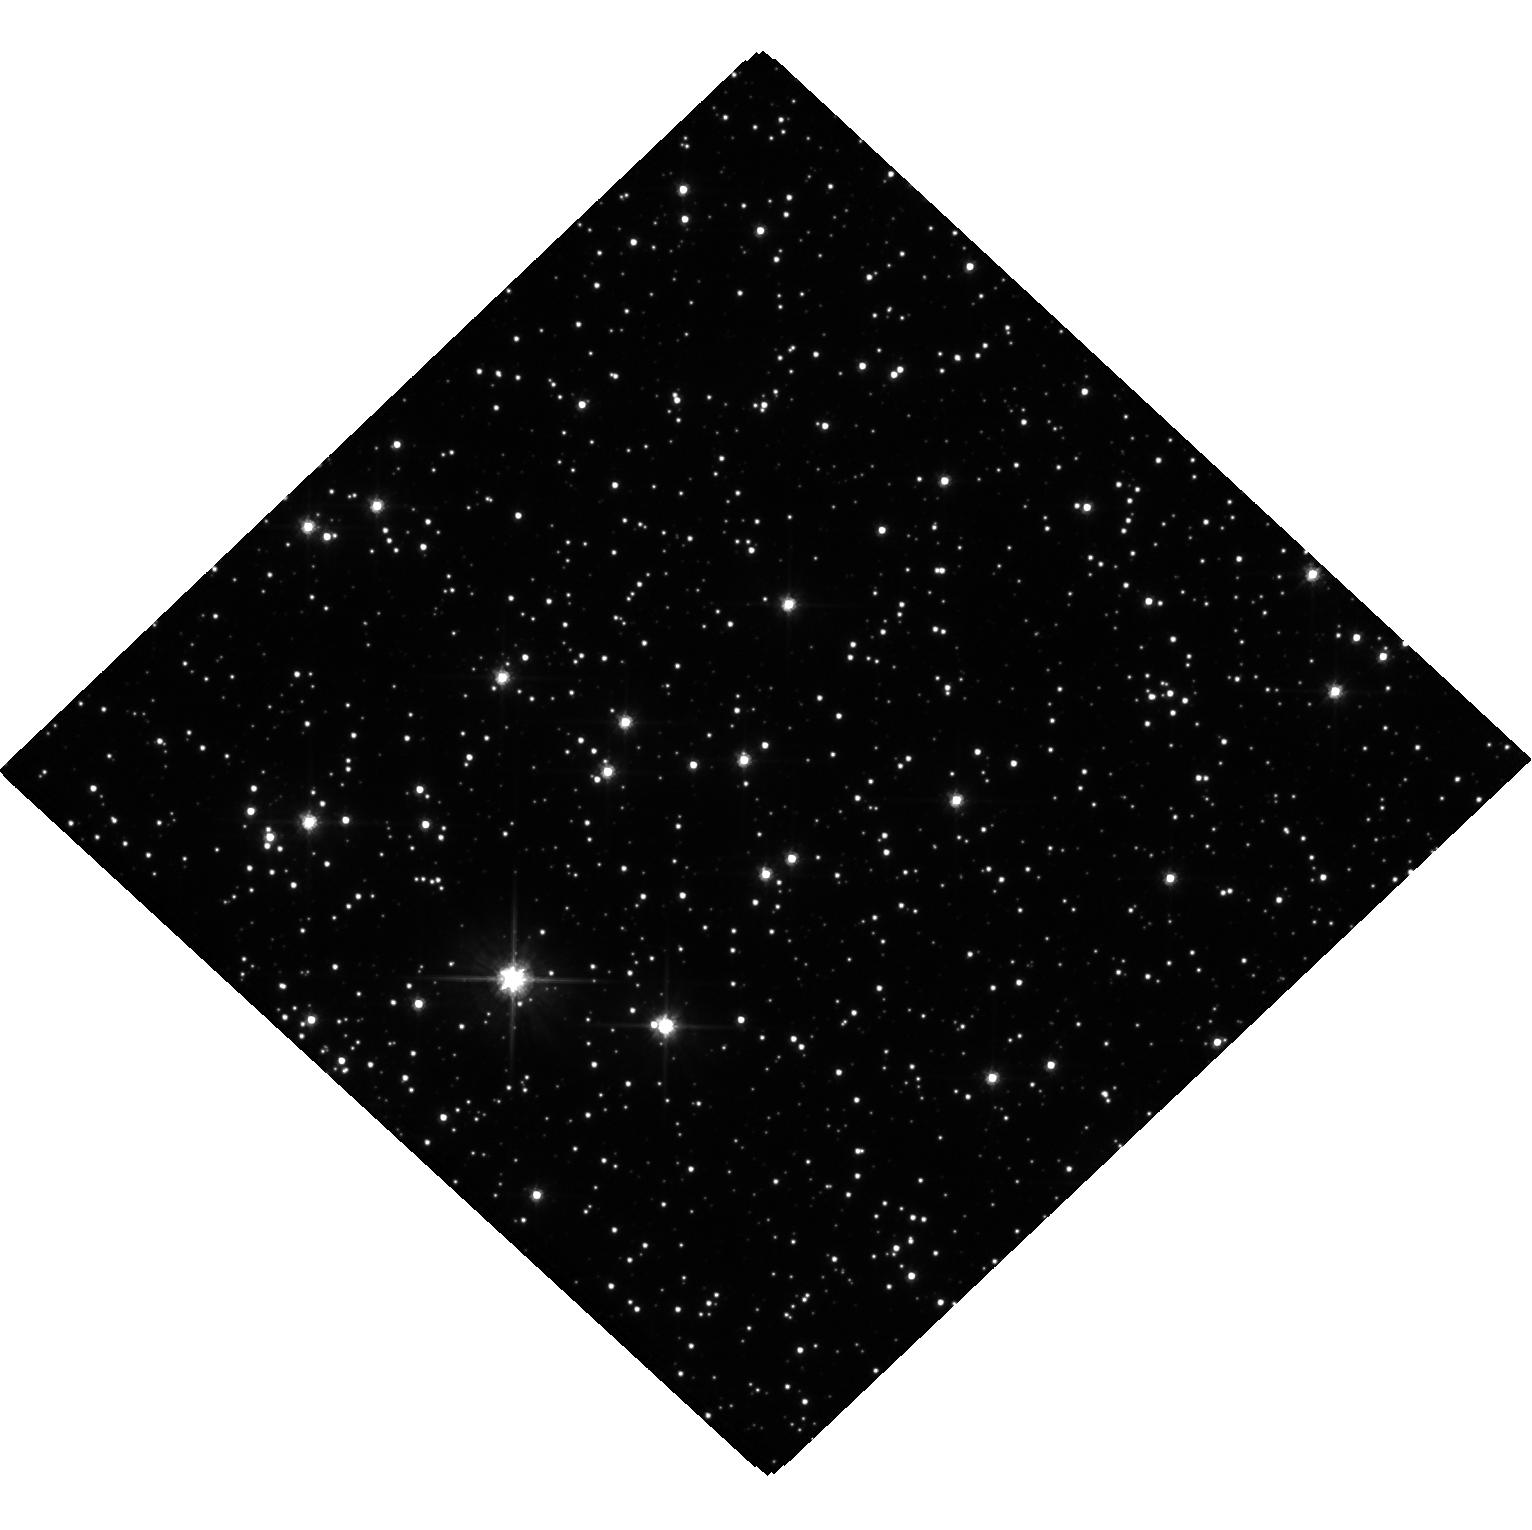
Target: MOA-2019-BLG-284. Instrument: WFC3/UVIS. Filter: F606W. Exposure: 24 min. Observation ID: hst_16067_01_wfc3_uvis_f606w_ie8j01

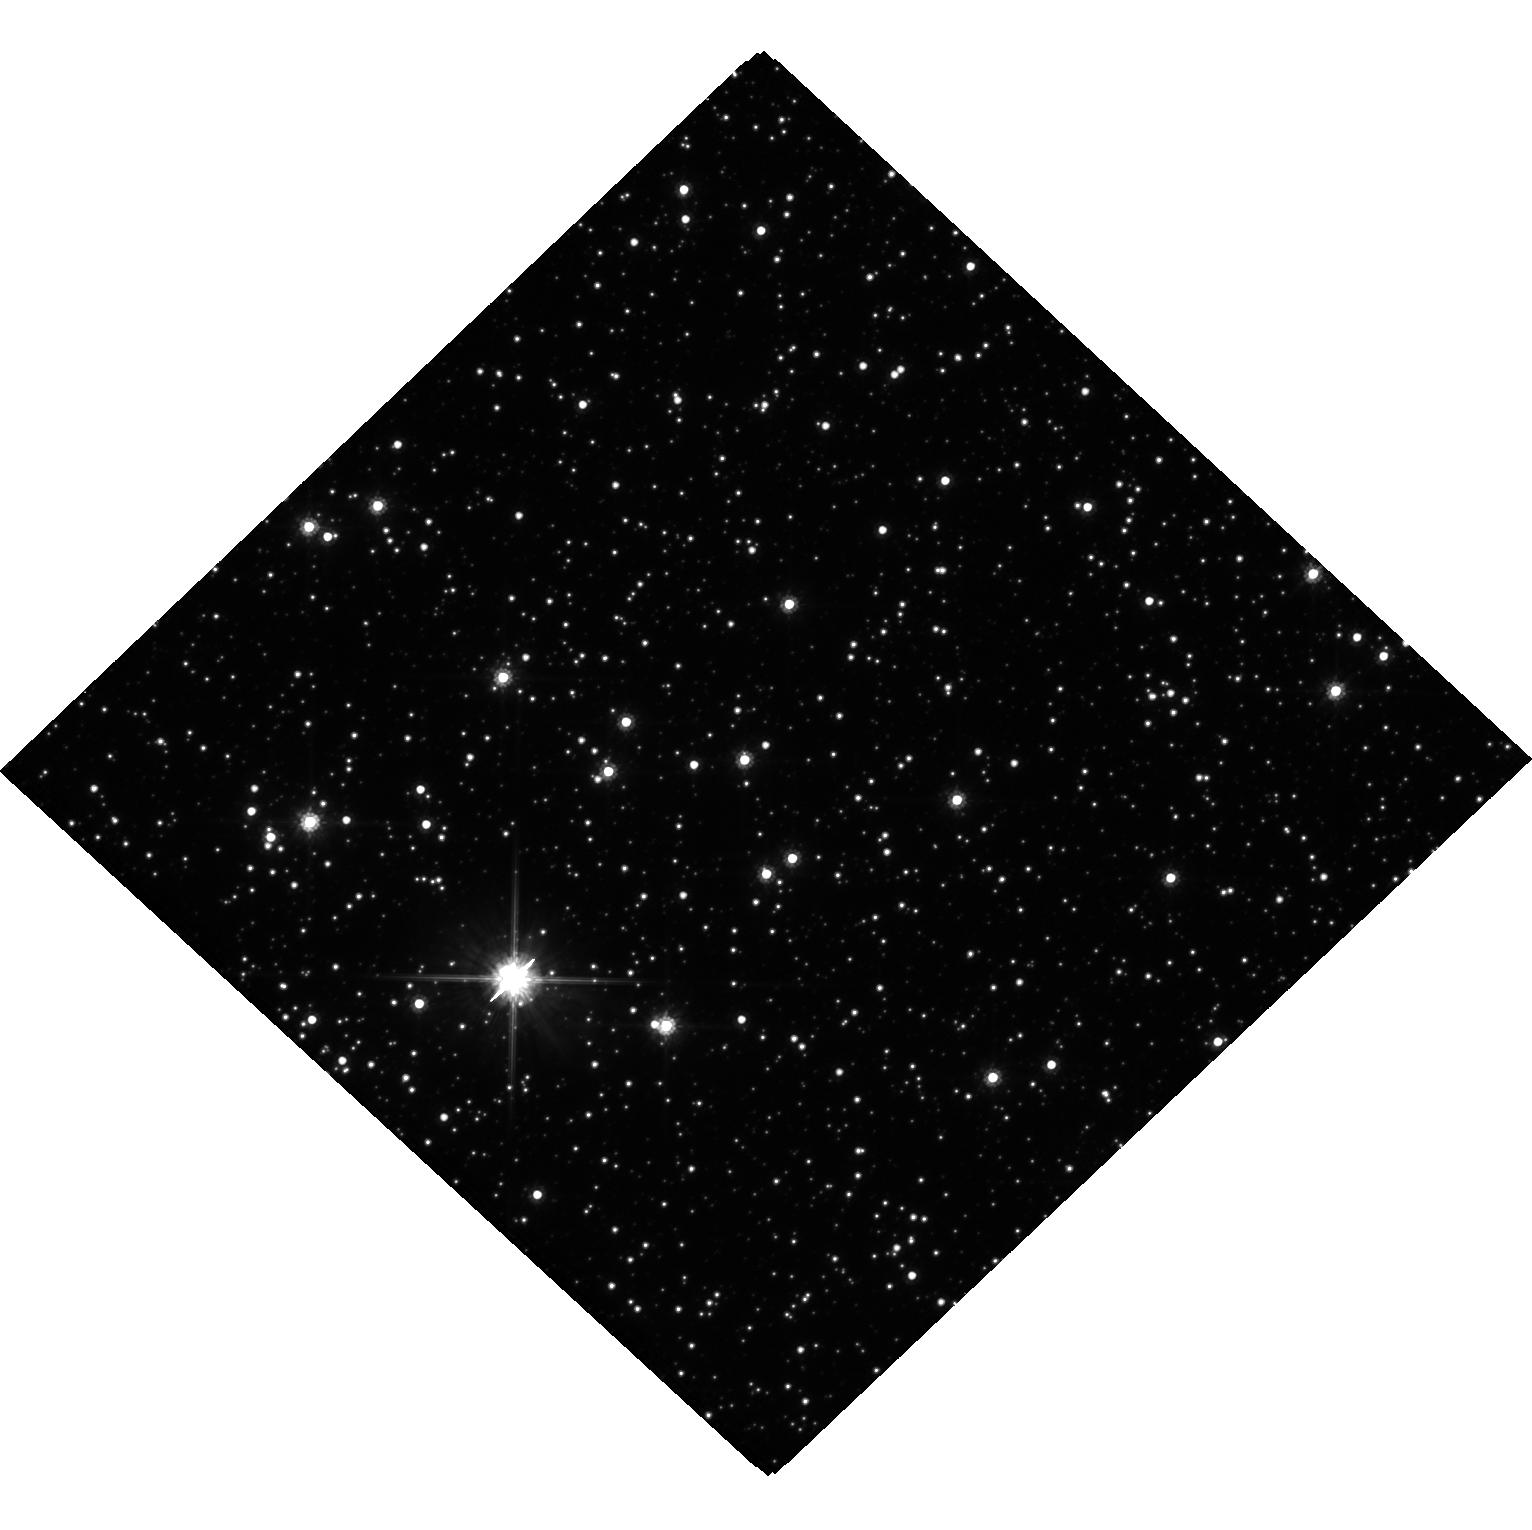
Target: MOA-2019-BLG-284. Instrument: WFC3/UVIS. Filter: F814W. Exposure: 23 min. Observation ID: hst_16067_02_wfc3_uvis_f814w_ie8j02

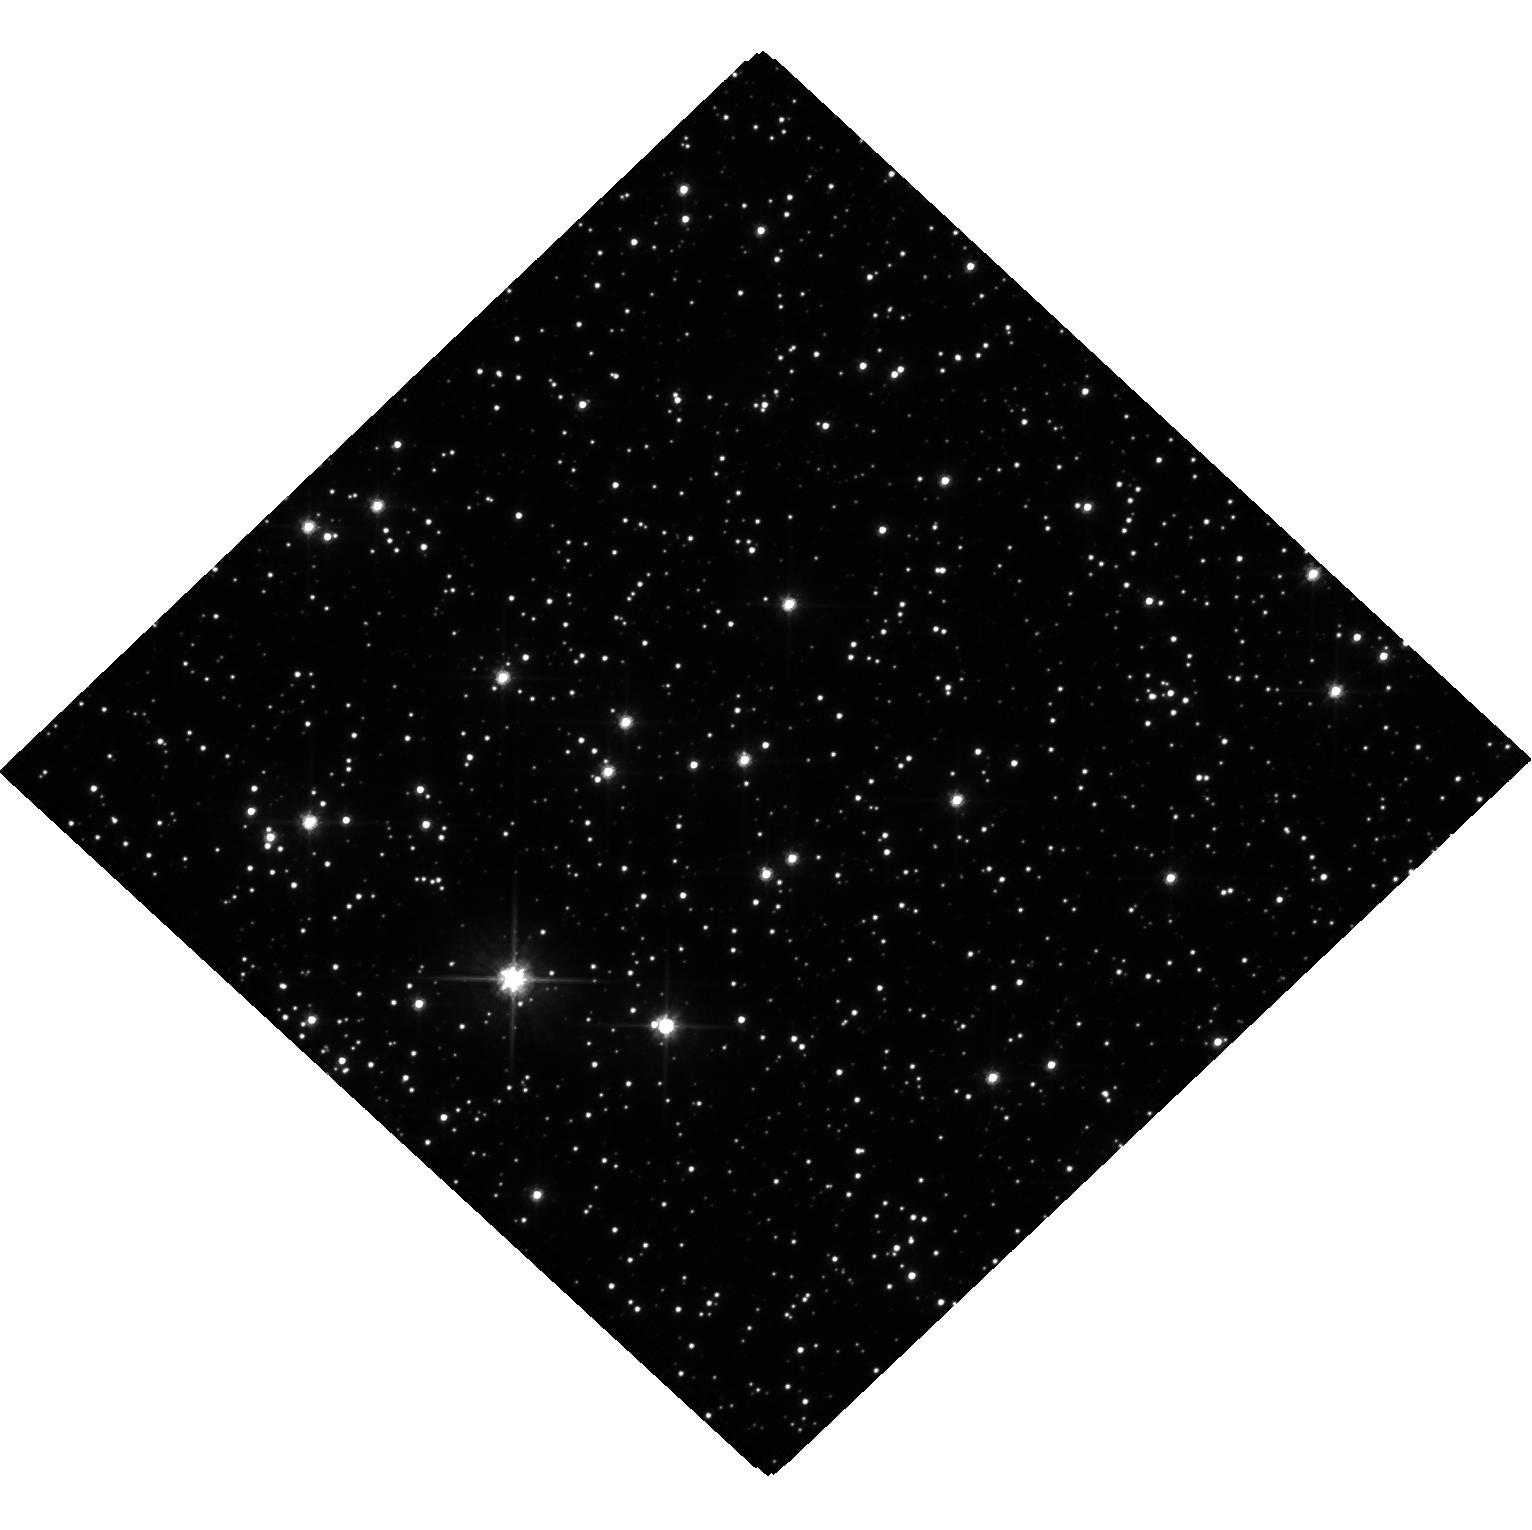
Target: MOA-2019-BLG-284. Instrument: WFC3/UVIS. Filter: F606W. Exposure: 24 min. Observation ID: hst_16067_02_wfc3_uvis_f606w_ie8j02

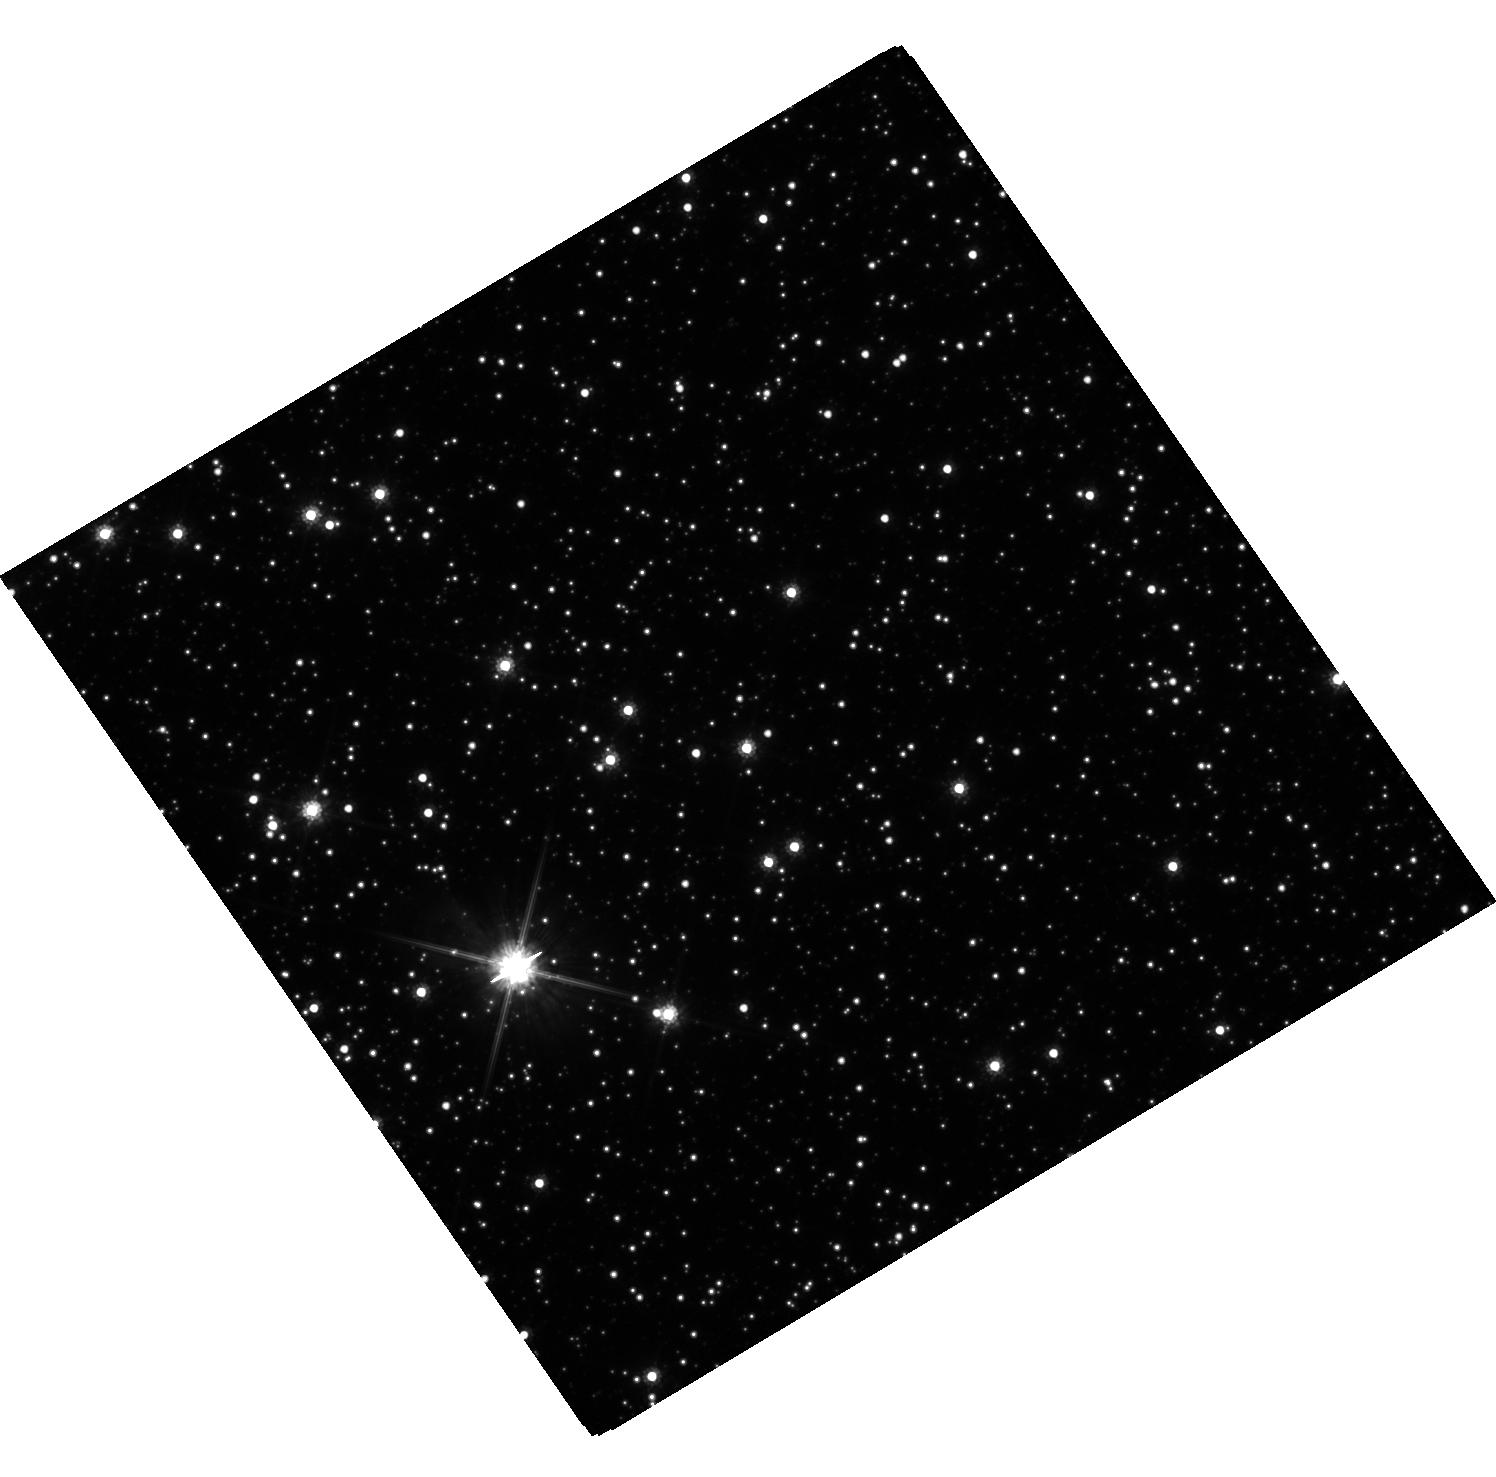
Target: MOA-2019-BLG-284. Instrument: WFC3/UVIS. Filter: F814W. Exposure: 22 min. Observation ID: hst_16067_03_wfc3_uvis_f814w_ie8j03

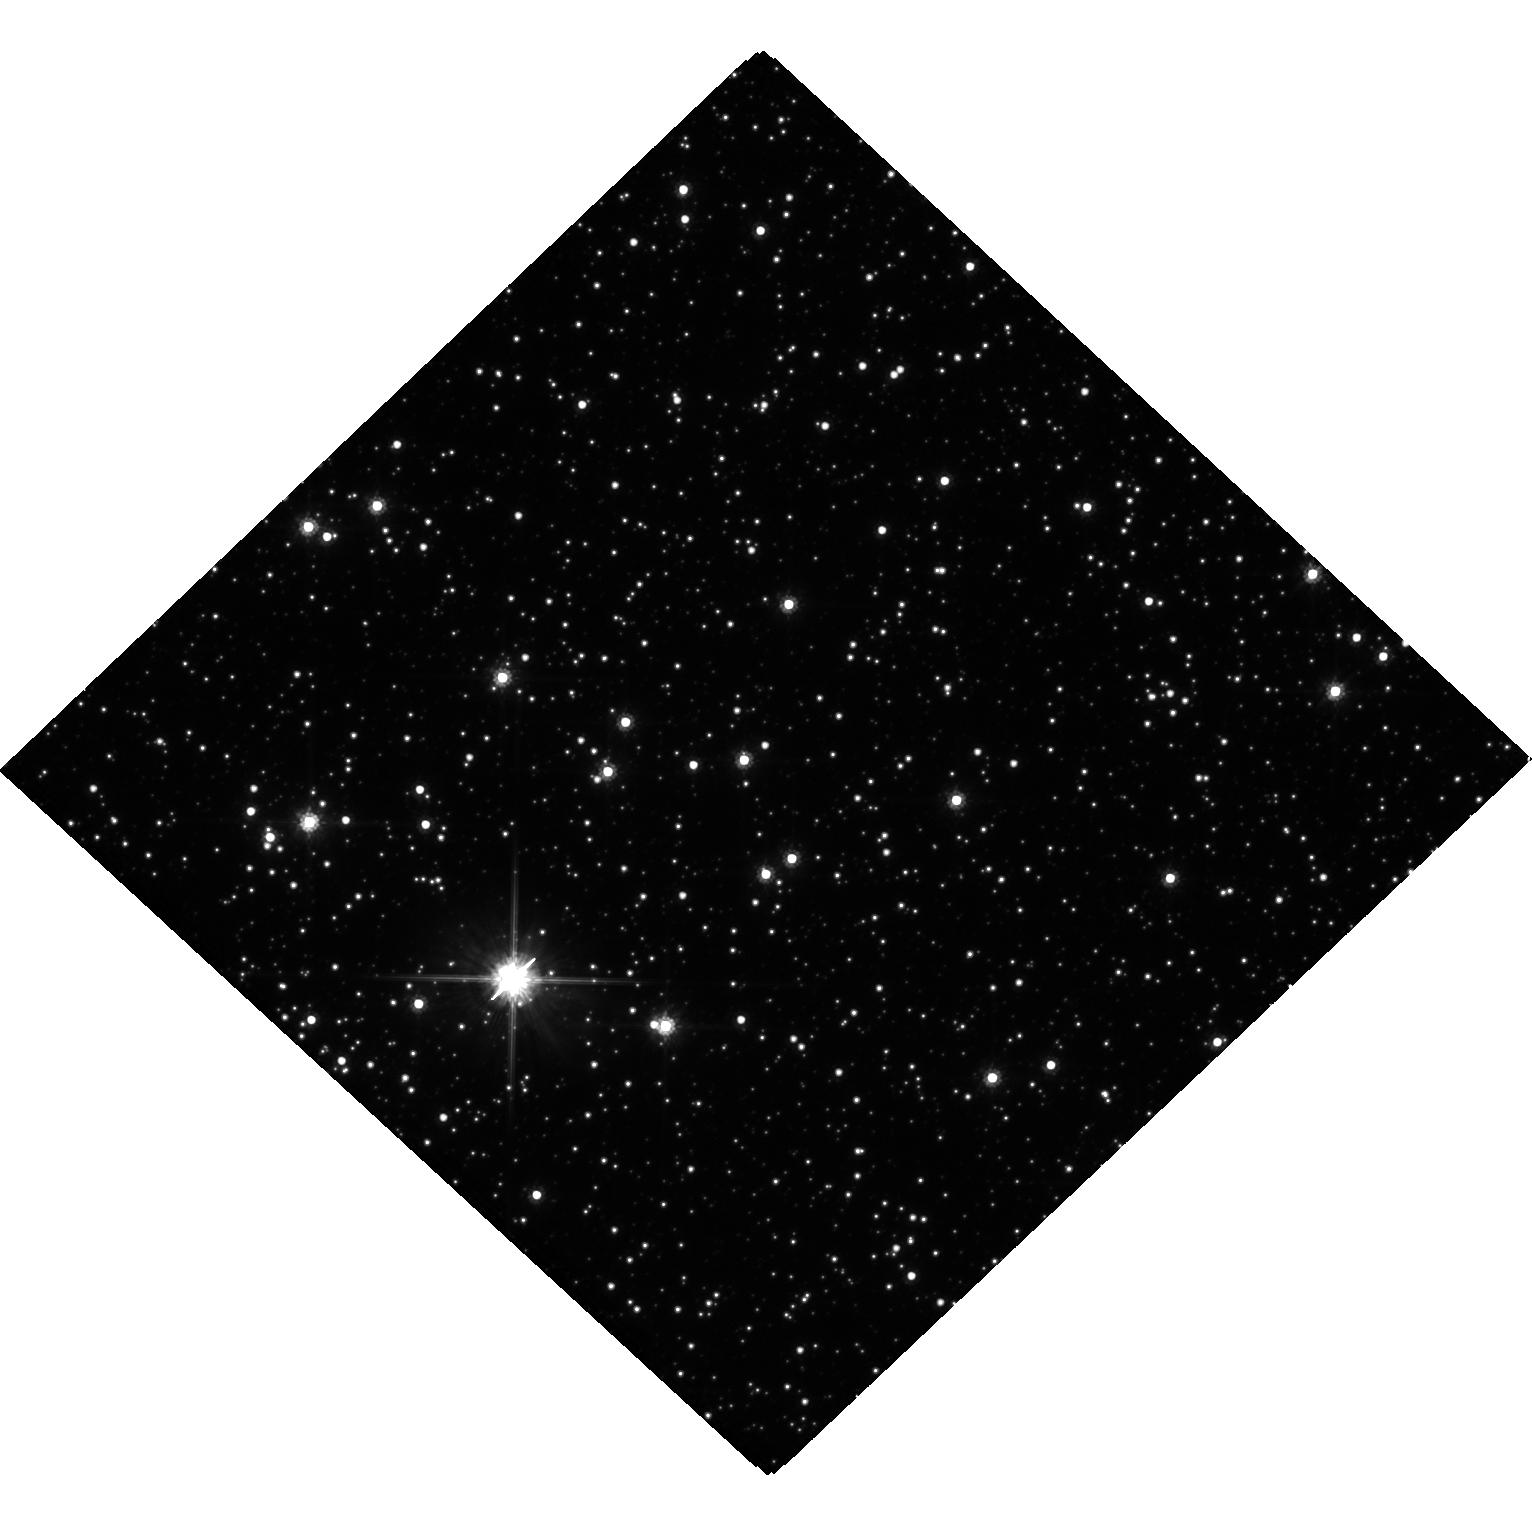
Target: MOA-2019-BLG-284. Instrument: WFC3/UVIS. Filter: F814W. Exposure: 23 min. Observation ID: hst_16067_01_wfc3_uvis_f814w_ie8j01

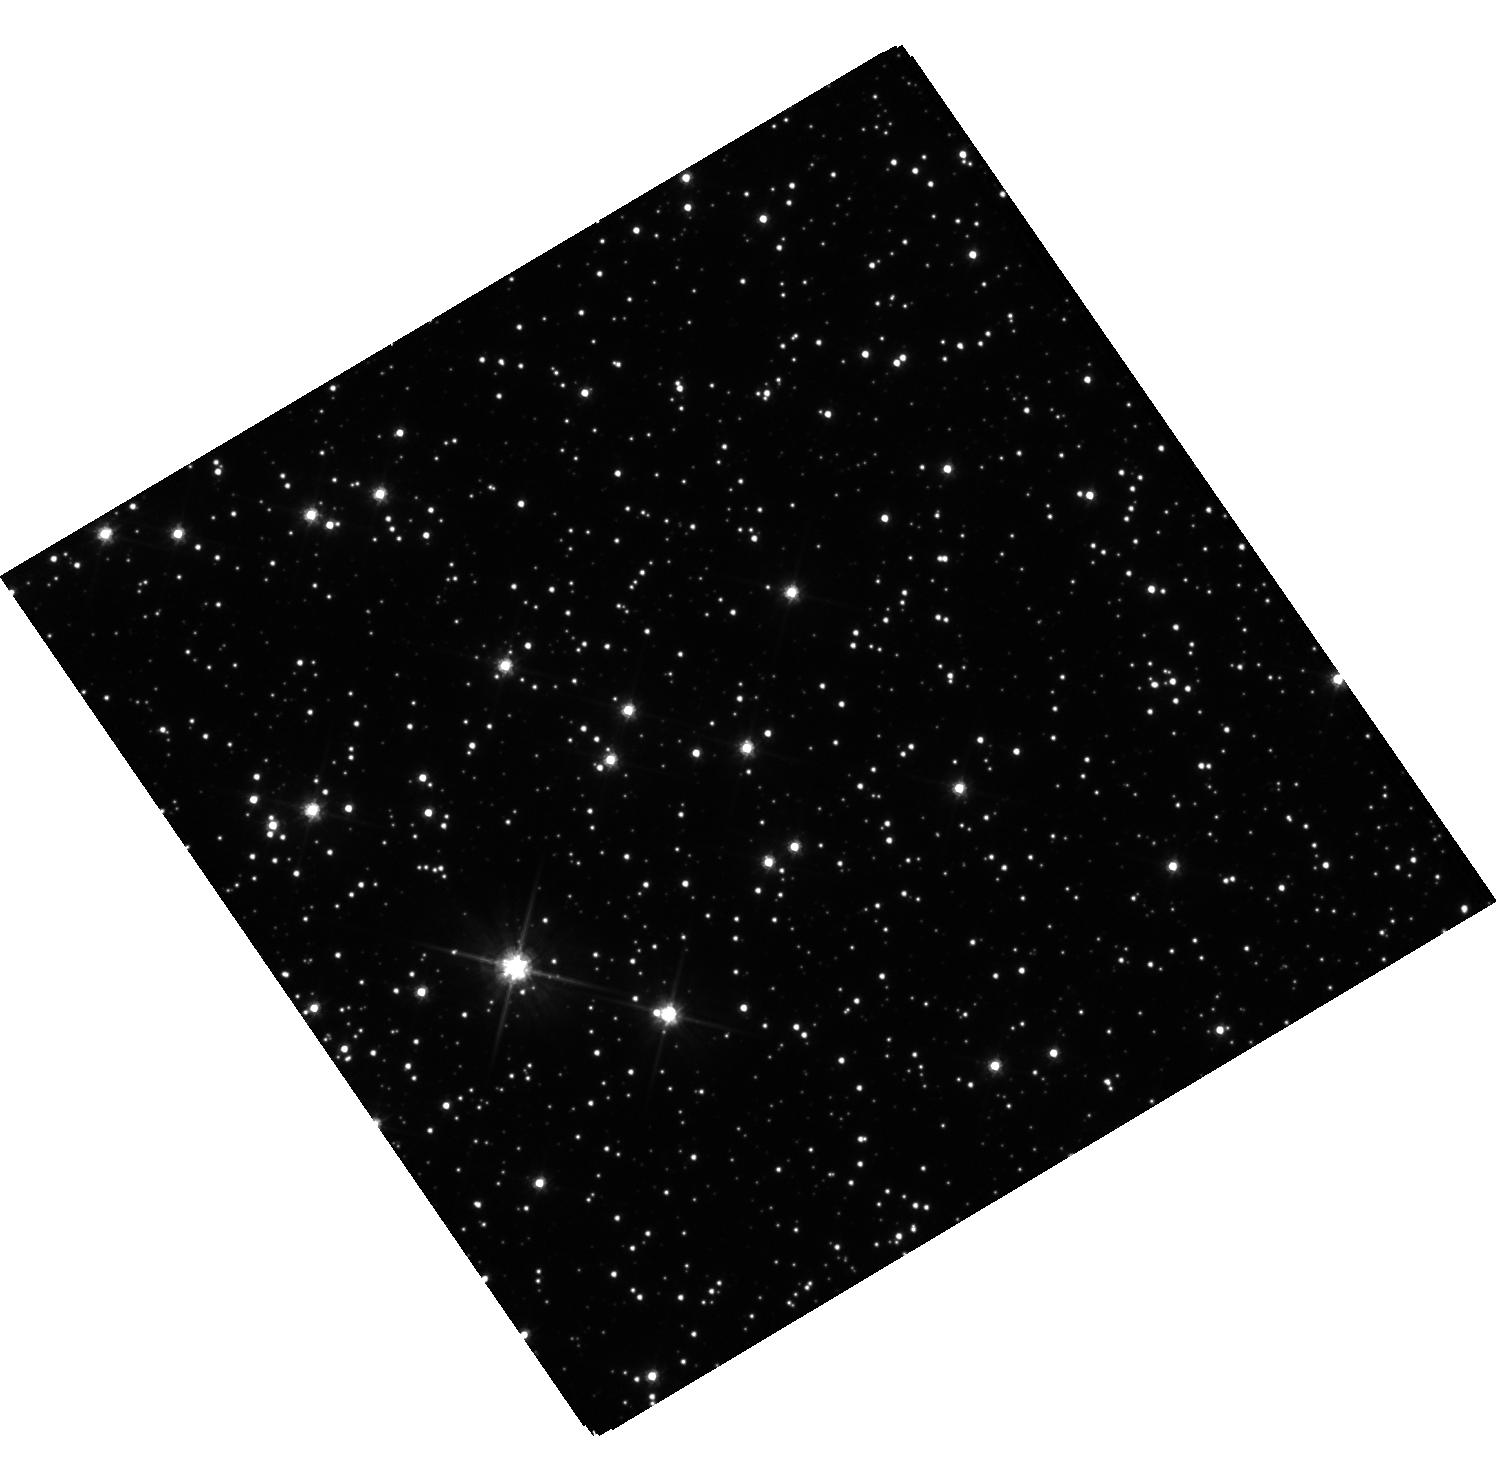
Target: MOA-2019-BLG-284. Instrument: WFC3/UVIS. Filter: F606W. Exposure: 22 min. Observation ID: hst_16067_03_wfc3_uvis_f606w_ie8j03

Mass Measurement of Isolated Black Hole Candidate MOA-2019-BLG-284L via Lensed Image Separation (PI: Bennett, David P.)

We propose a novel method to measure the mass of the MOA-2019-BLG-284 microlens, which is a black hole candidate due to its extremely long Einstein radius crossing time of 890 days and its low microlensing parallax amplitude. The microlensing parallax is well measured due to the multiyear event duration, and the duration of the event is long enough to suggest a lens mass of more than 20 solar masses. This event will be passing through its peak magnification during 2020, which should allow the measement of a slight image elongation due to the separation of the two relatively bright lensed images. Furthermore, the direction of this elongation will rotate during the year, with a total rotation of about 53 degrees over the course of our proposed observations from March to September, 2020. This rotation will confirm that the image elongation is indeed a gravitational lensing effect. If successful, these observations will determine the lens mass and open a new window on the, as yet unmeasured, isolated black hole population of our Galaxy. This method can be futher exploited by JWST, which shoud be able to make such measurements with higher sensitivity than HST.